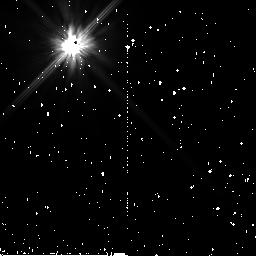
Target: HD17925. Instrument: NICMOS/NIC2. Filter: F110W. Exposure: 7 min. Observation ID: n99i08040

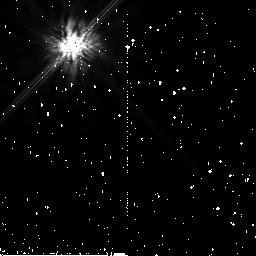
Target: HD17925. Instrument: NICMOS/NIC2. Filter: F160W. Exposure: 11 min. Observation ID: n99i07050

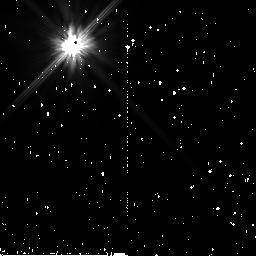
Target: HD17925. Instrument: NICMOS/NIC2. Filter: F110W. Exposure: 7 min. Observation ID: n99i07040

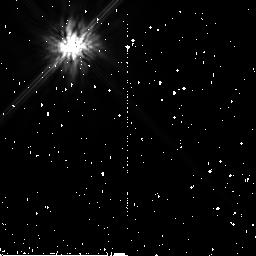
Target: HD17925. Instrument: NICMOS/NIC2. Filter: F160W. Exposure: 11 min. Observation ID: n99i08050

NICMOS 2-gyro Coronagraphic Performance Assessment (PI: Schultz, Alfred B.)

Coronagraphic acquisition should not be affected by transitioning from 3-gyro to 2-gyro mode guiding. However, coronagraphic performance is dependent upon positioning of a target within the coronagraphic hole and the ability to obtain a second observation with a roll of the telescope within the same visibility period. Observations of a bright target are needed to verify and confirm the coronagraphic performance, the ability to suppress the diffractive energy background and the stability to image coronagraphically occulted targets at two field orientations (rolls).